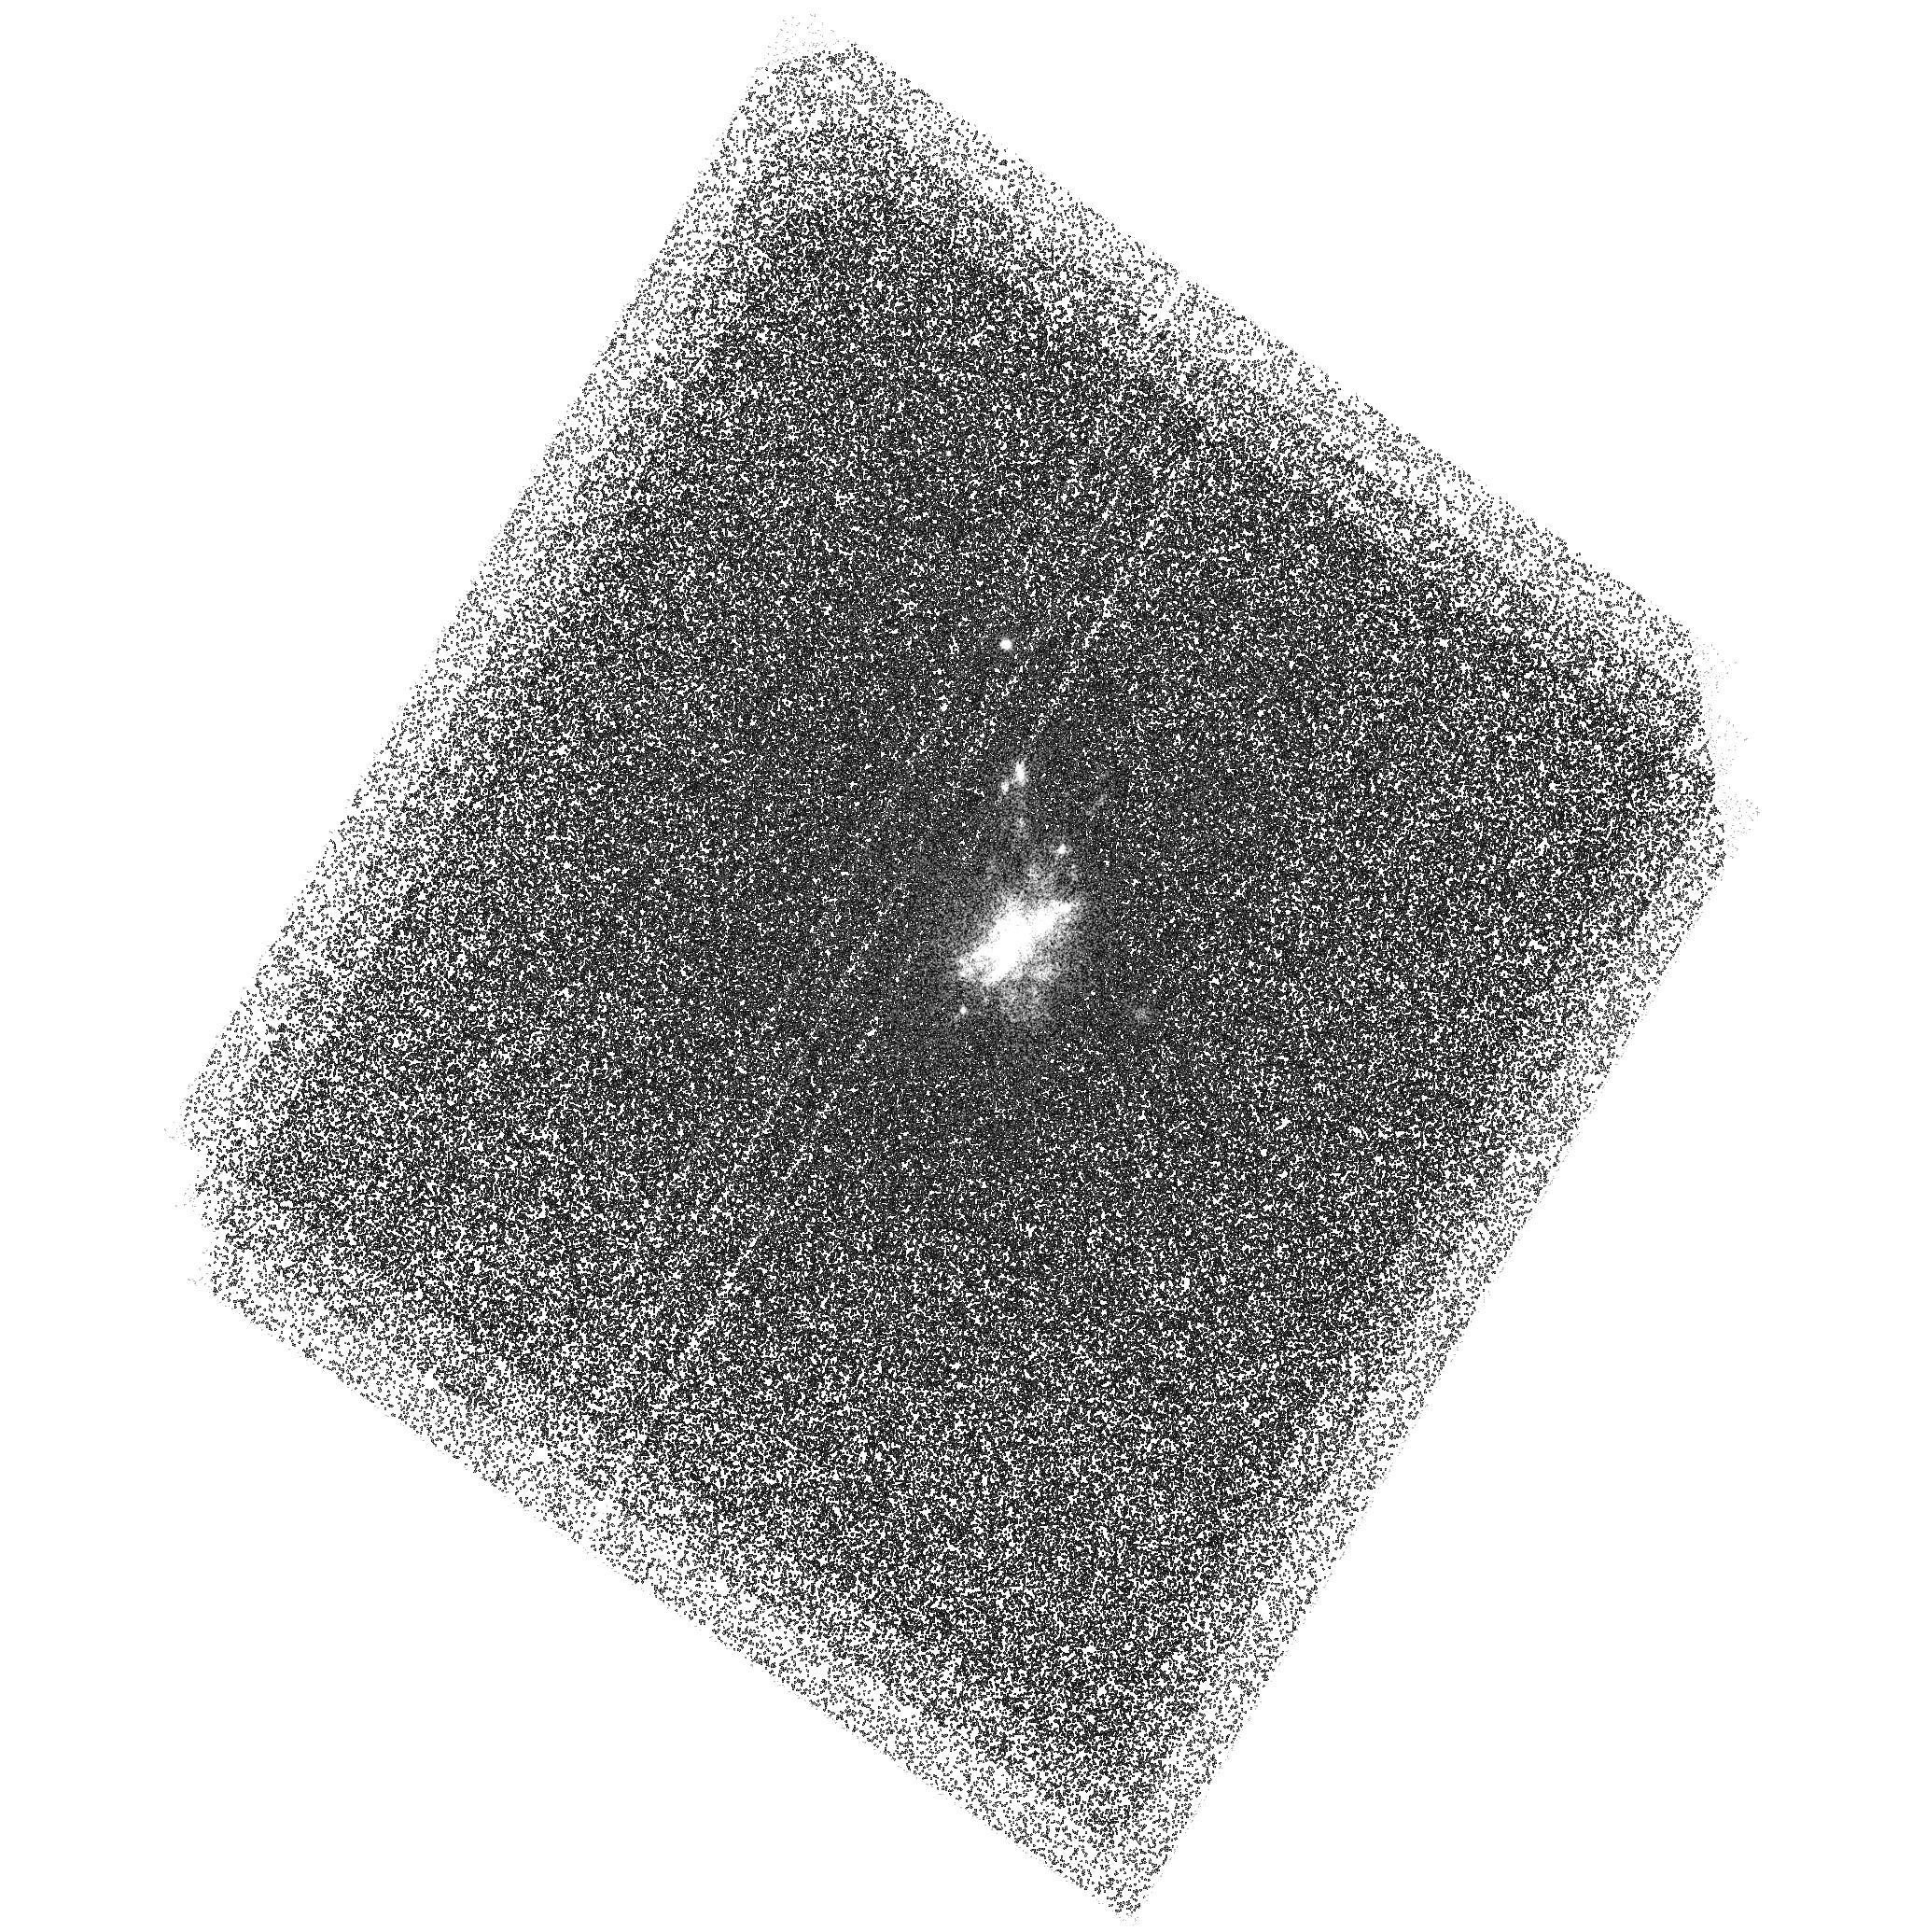
Target: ABELL-2204. Instrument: ACS/SBC. Filter: F150LP. Exposure: 2.3 h. Observation ID: hst_11131_03_acs_sbc_f150lp_j9yl03

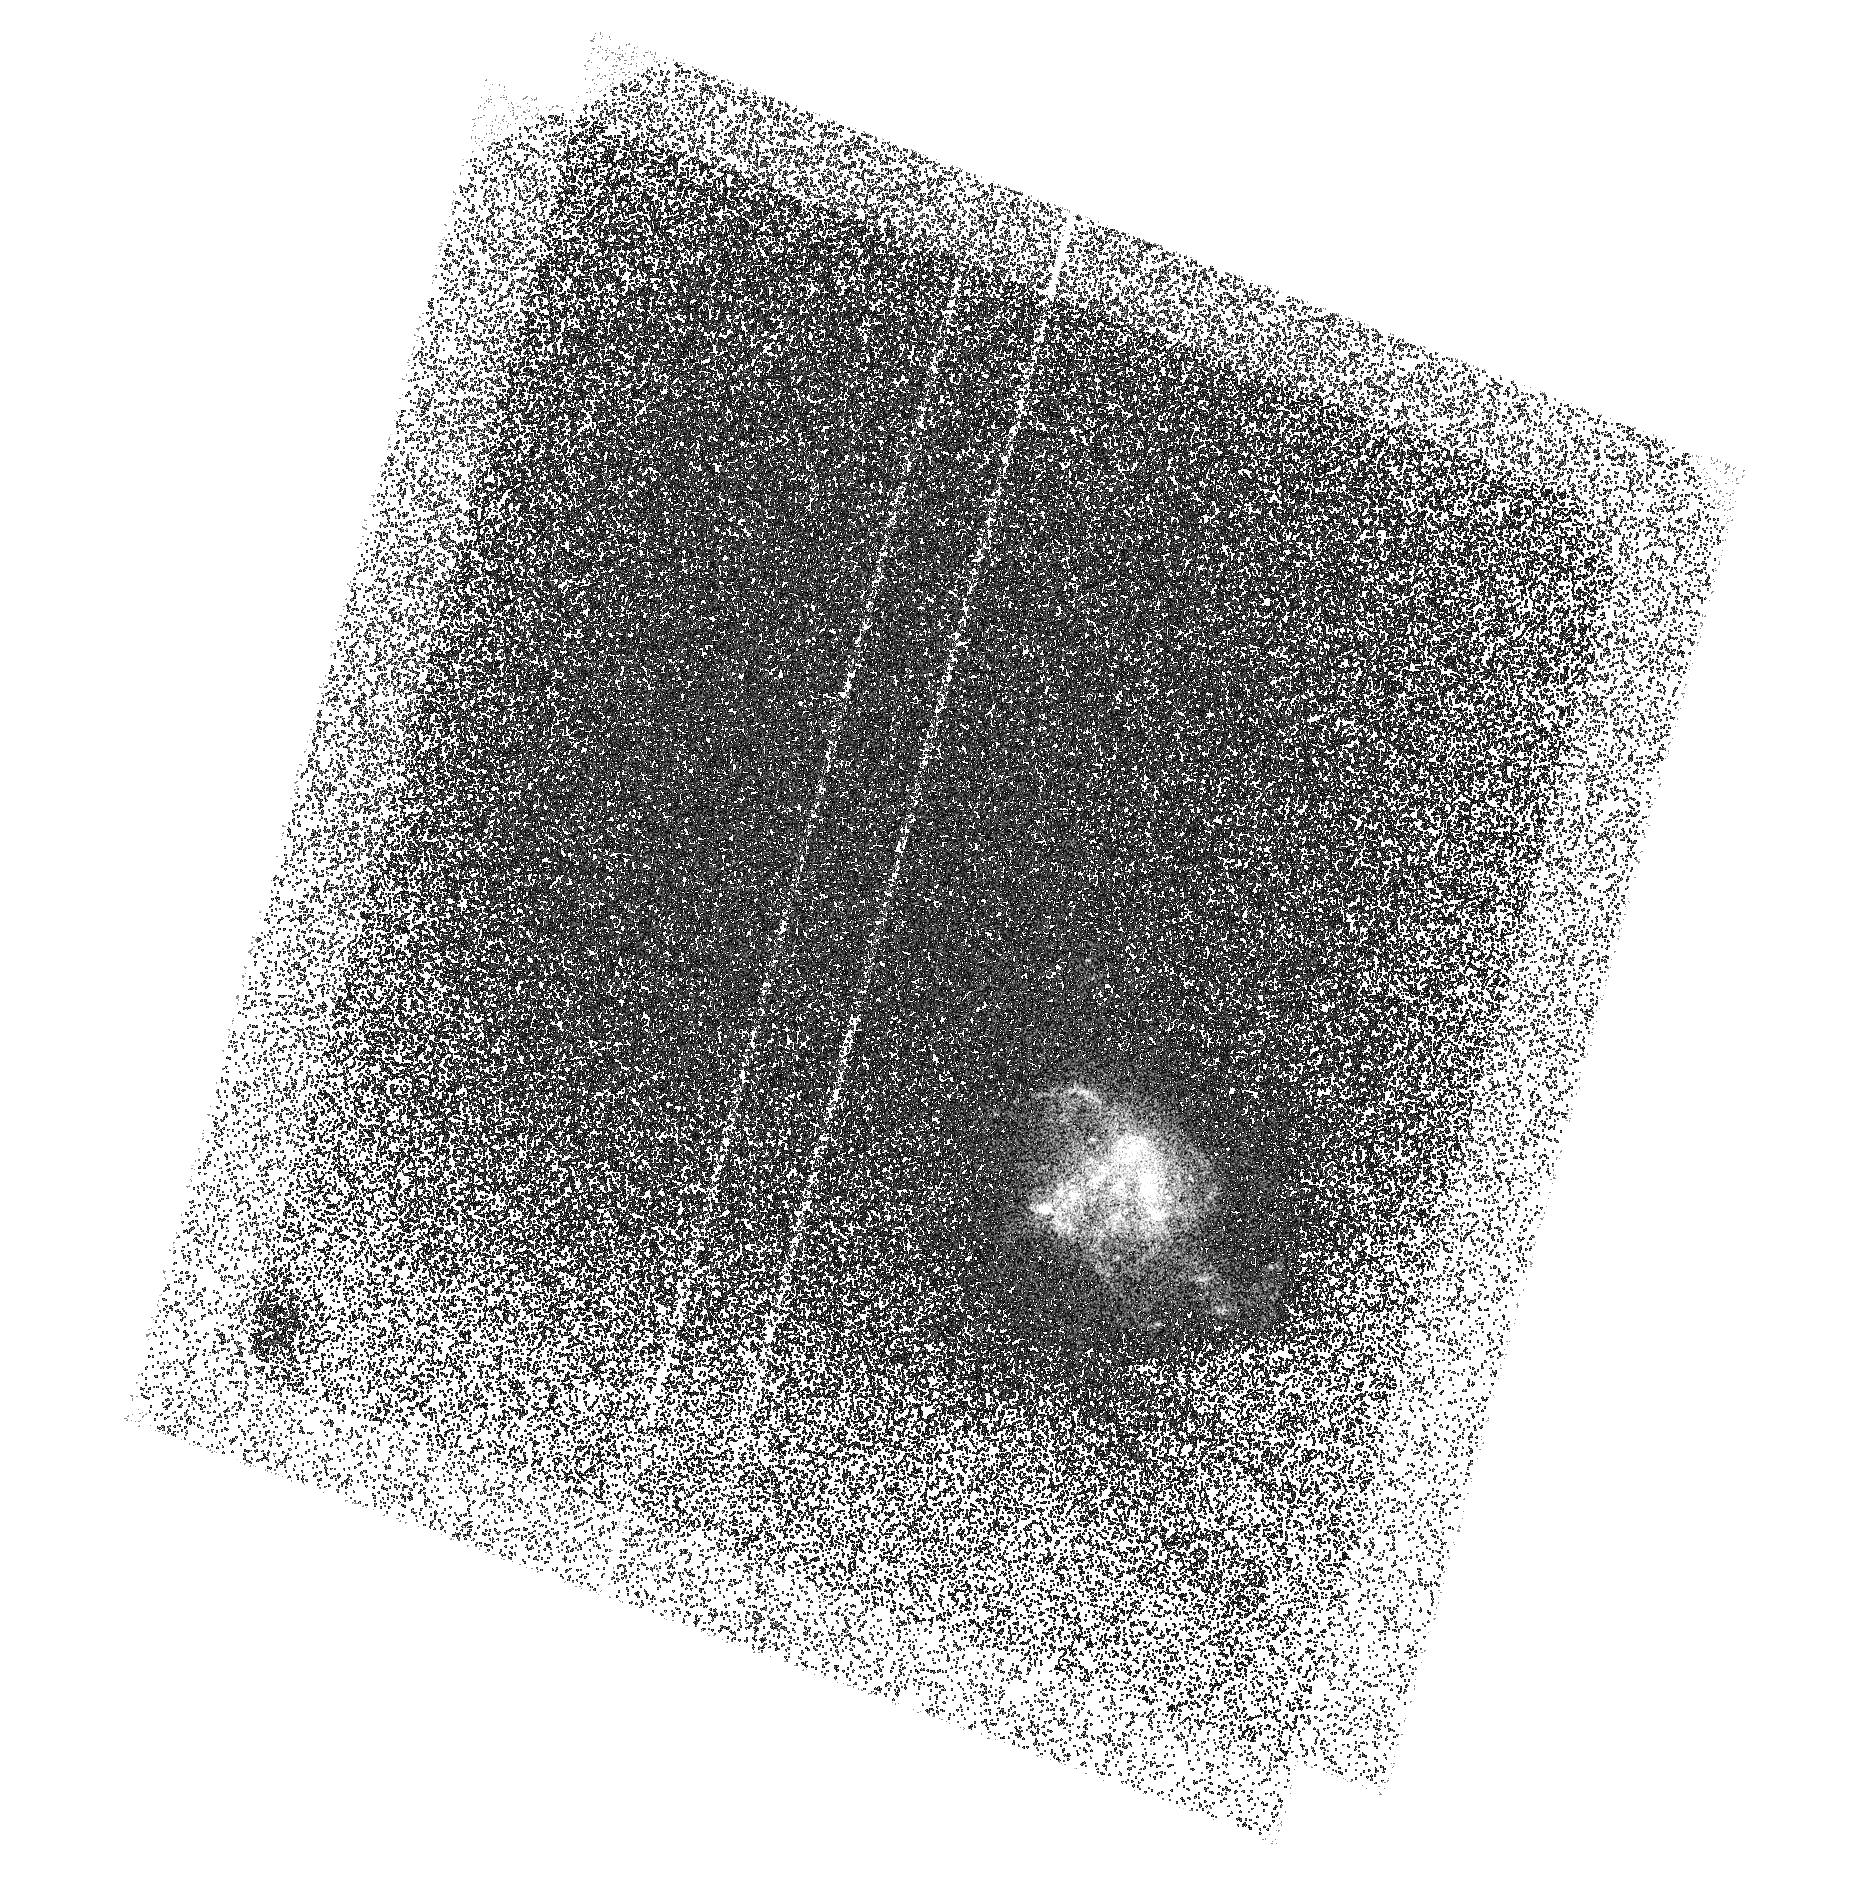
Target: ABELL-2597-OFFSET. Instrument: ACS/SBC. Filter: F150LP. Exposure: 1.5 h. Observation ID: hst_11131_02_acs_sbc_f150lp_j9yl02

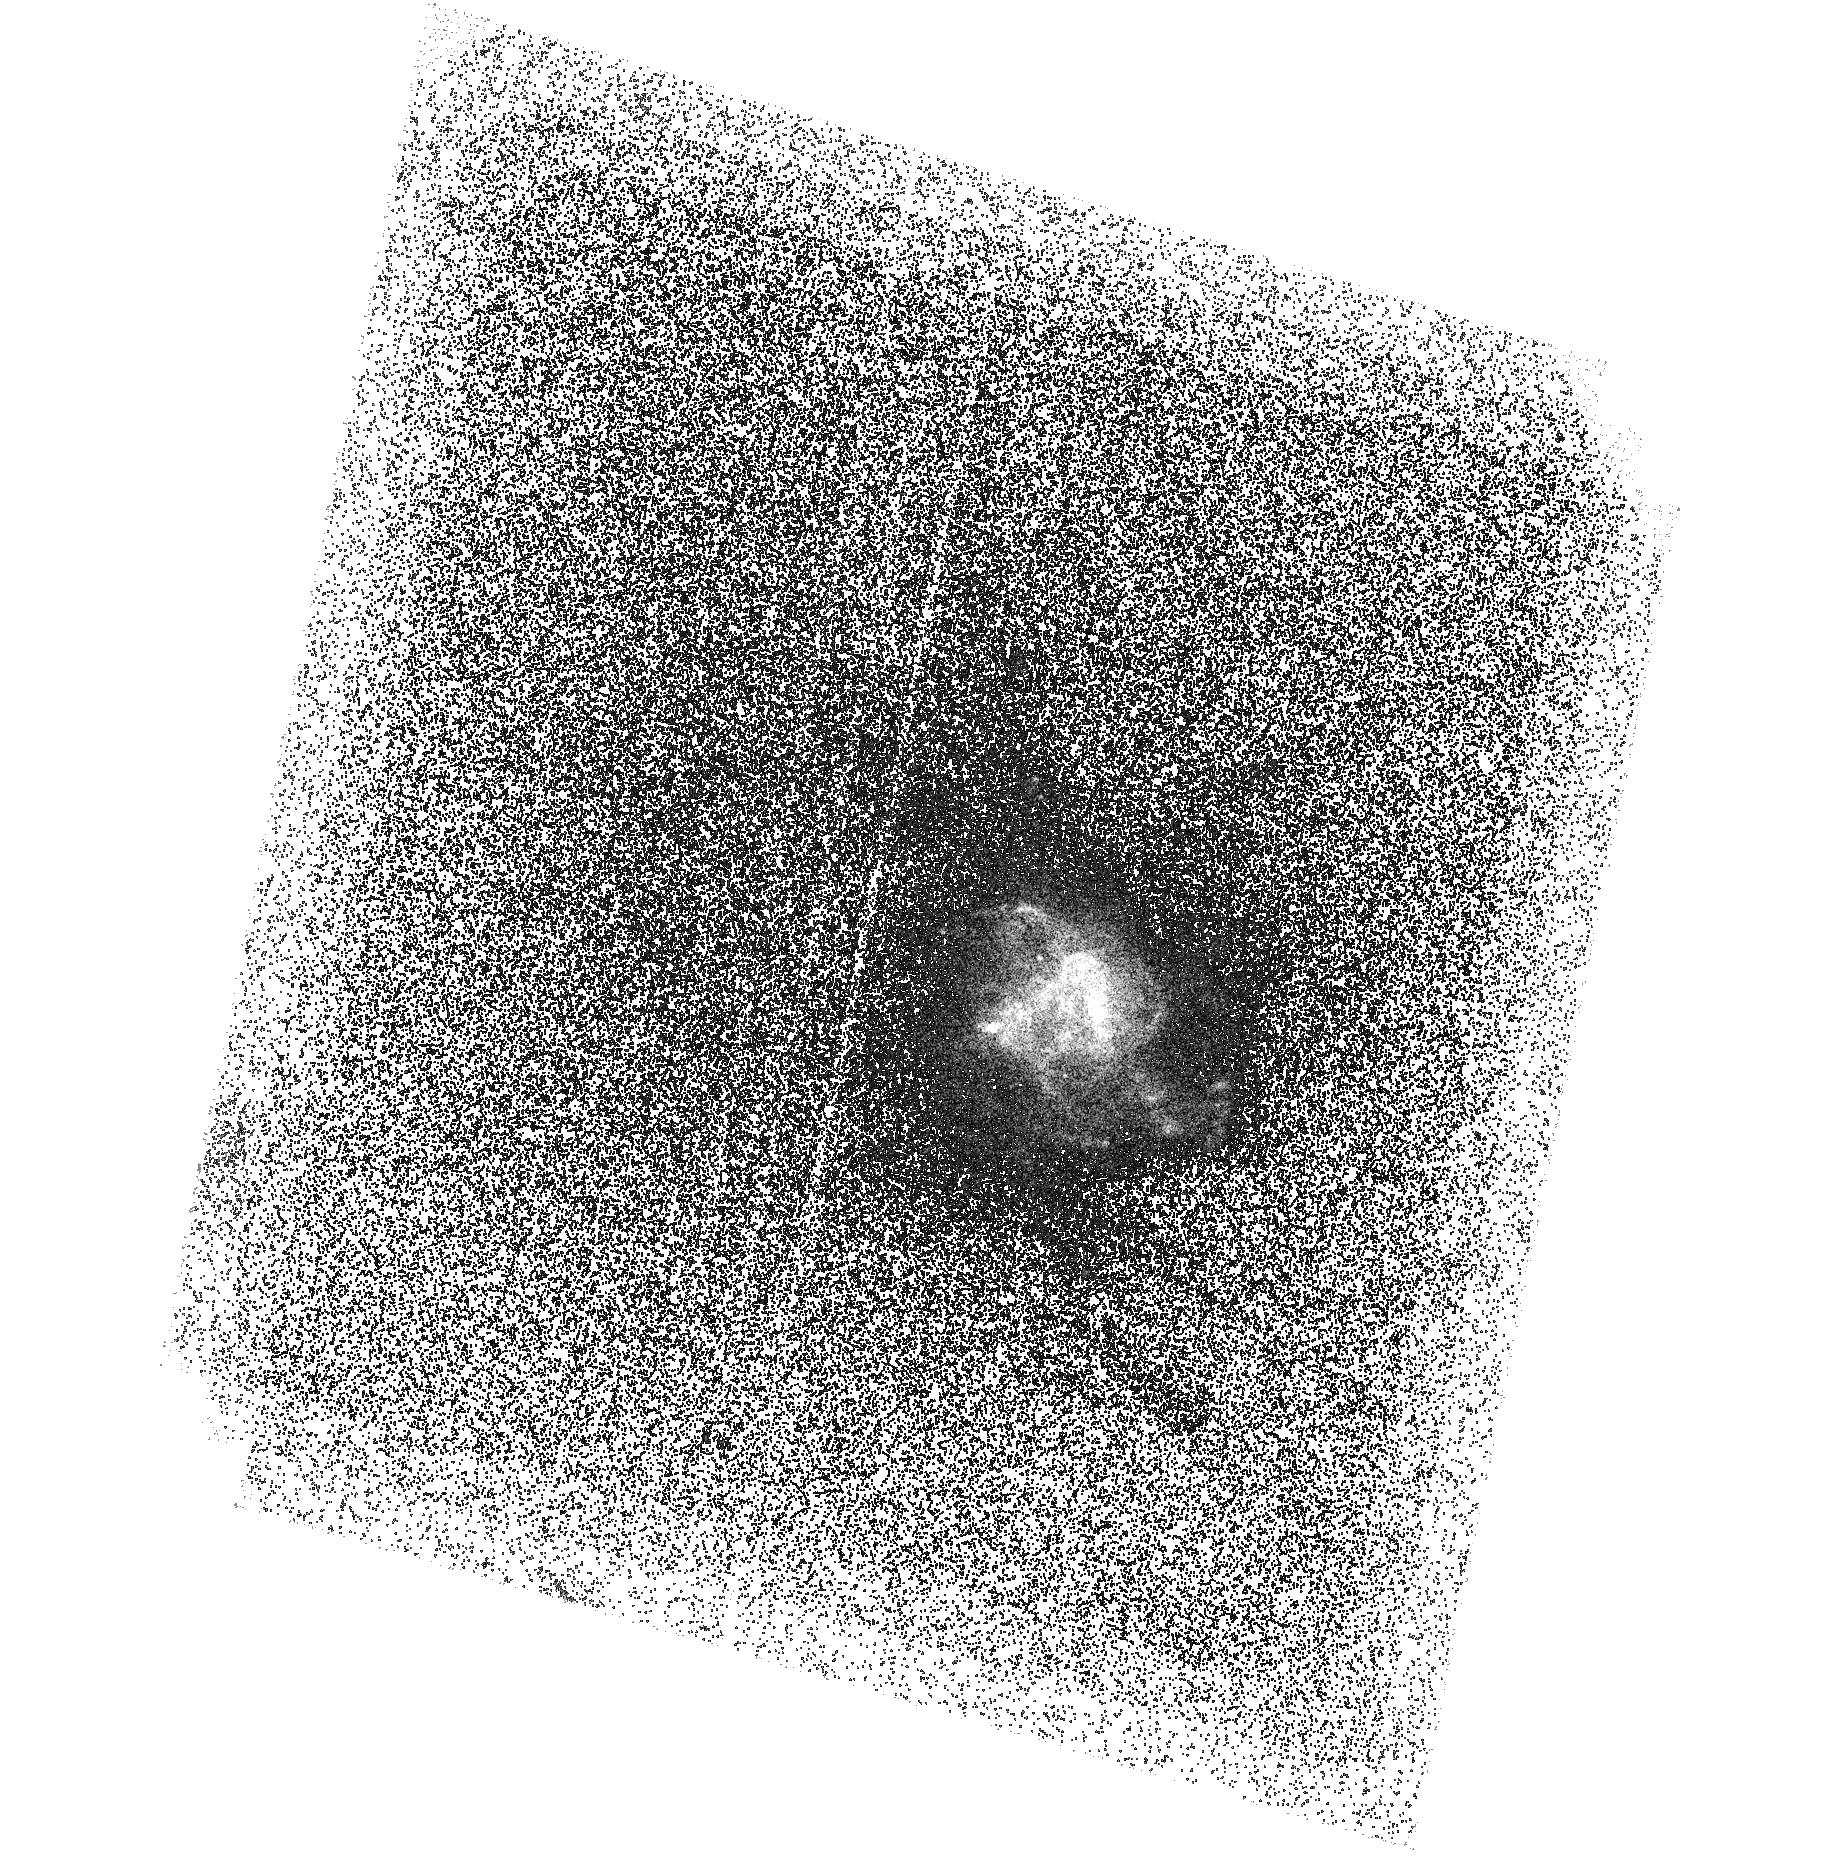
Target: ABELL-2597. Instrument: ACS/SBC. Filter: F150LP. Exposure: 2.3 h. Observation ID: hst_11131_01_acs_sbc_f150lp_j9yl01

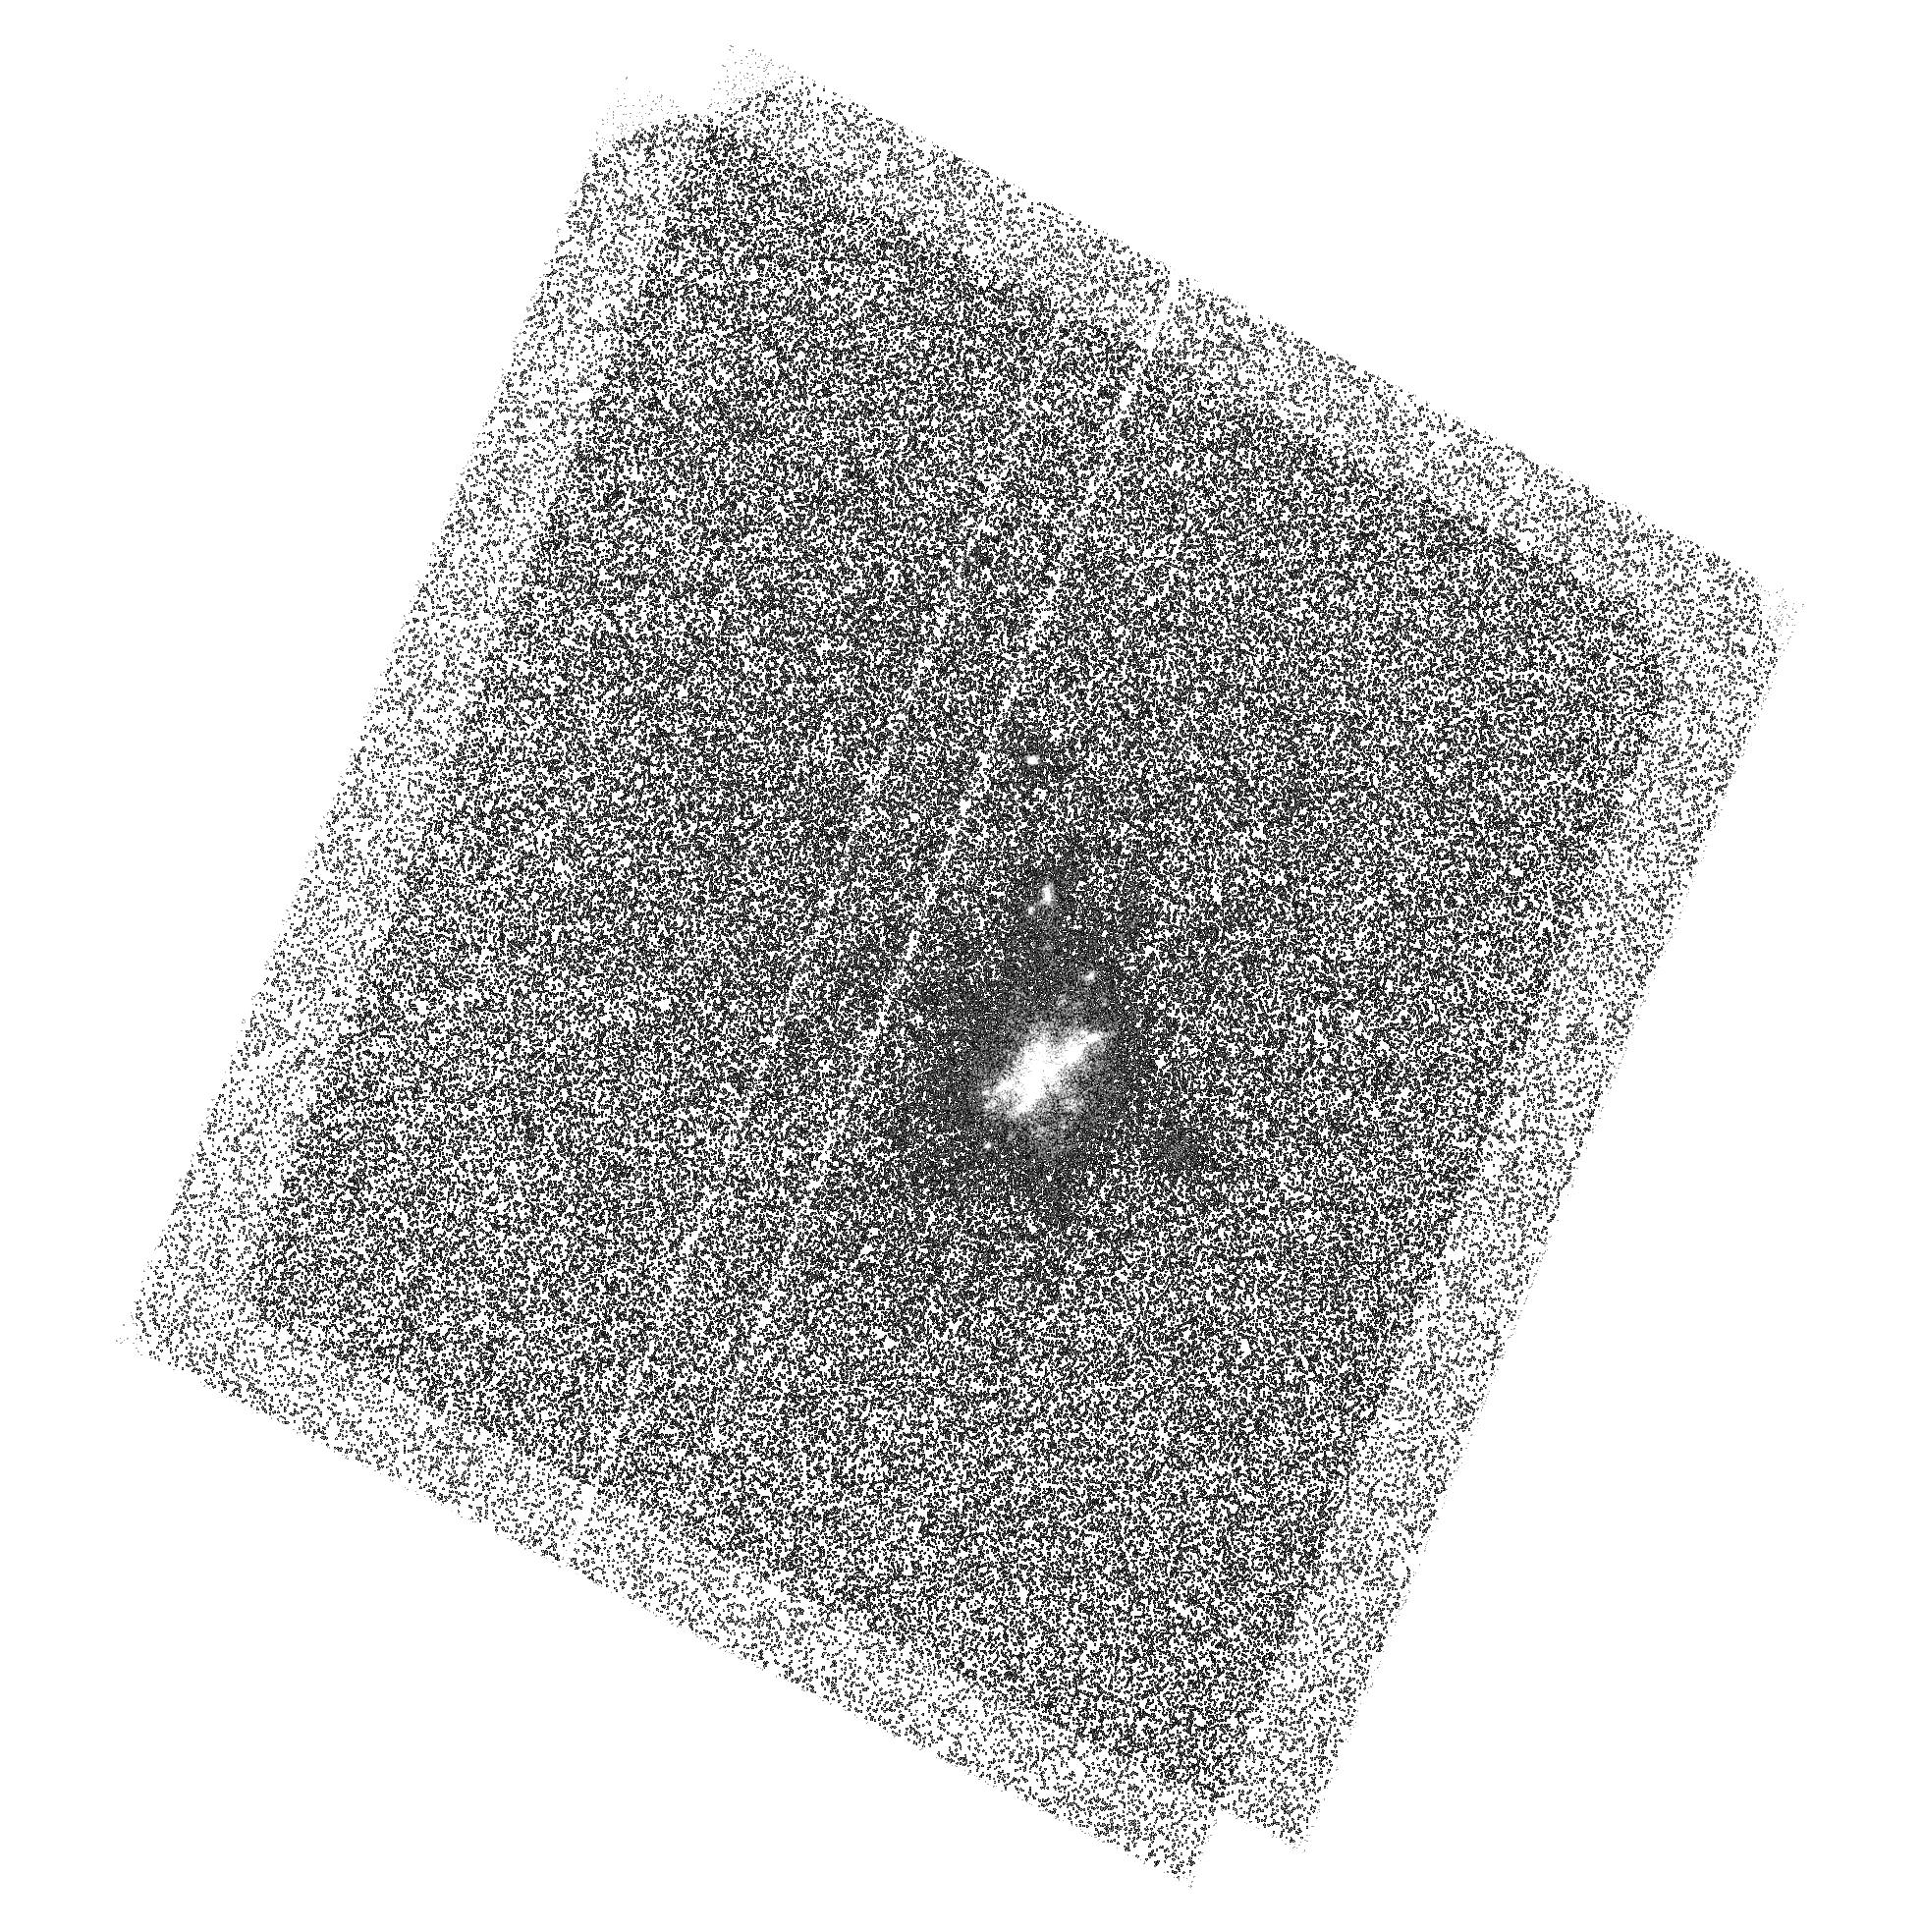
Target: ABELL-2204-OFFSET. Instrument: ACS/SBC. Filter: F150LP. Exposure: 1.5 h. Observation ID: hst_11131_04_acs_sbc_f150lp_j9yl04

Star formation at large radii in cooling flow brightest cluster galaxies (PI: Jaffe, Walter)

We propose to take deep ACS FUV images of the bright central galaxies in two powerful cooling flow clusters for which we have VLT UBR images, with the object of determining whether the UV excesses we observe at large radii (>15kpc) are caused by young stars, ultrahot (WR) stars, or an as yet unknown source. Current models of excess UV light at the AGN-dominated centers of these galaxies cannot easily be extended to large radii. New understanding of star formation in these clusters will be directly applicable to scenarios of galaxy formation in the early universe.